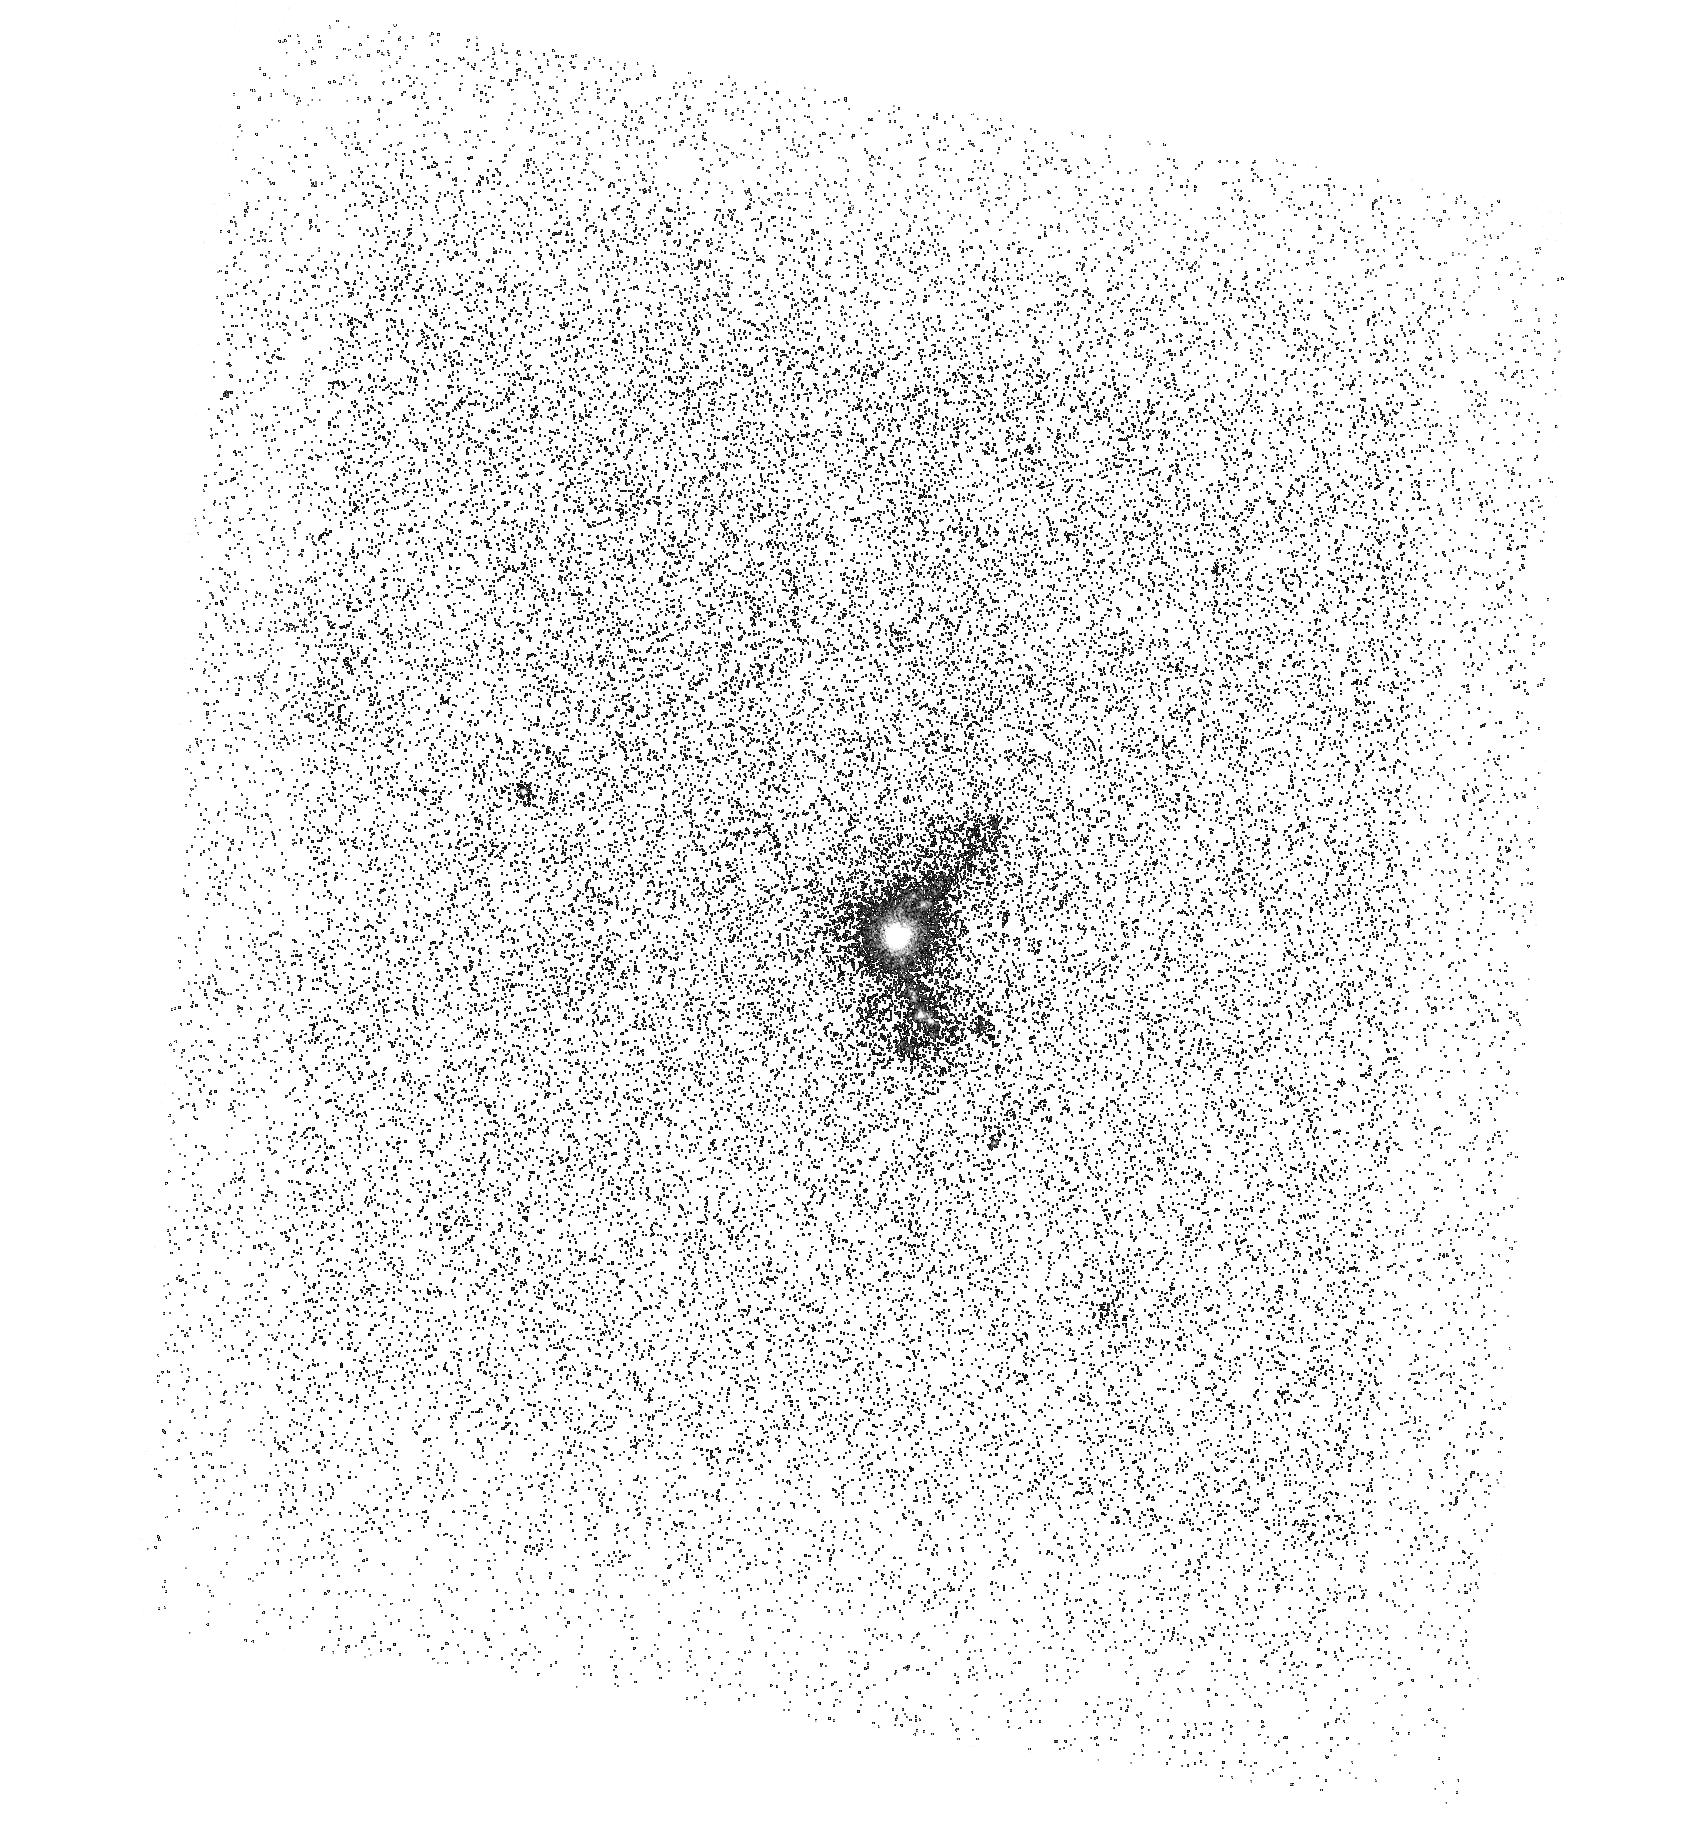
Target: SDSSJ115630.62+500822.1
Instrument: ACS/SBC
Filter: F165LP
Exposure: 1 h
Observation ID: hst_13656_21_acs_sbc_f165lp_jcme21

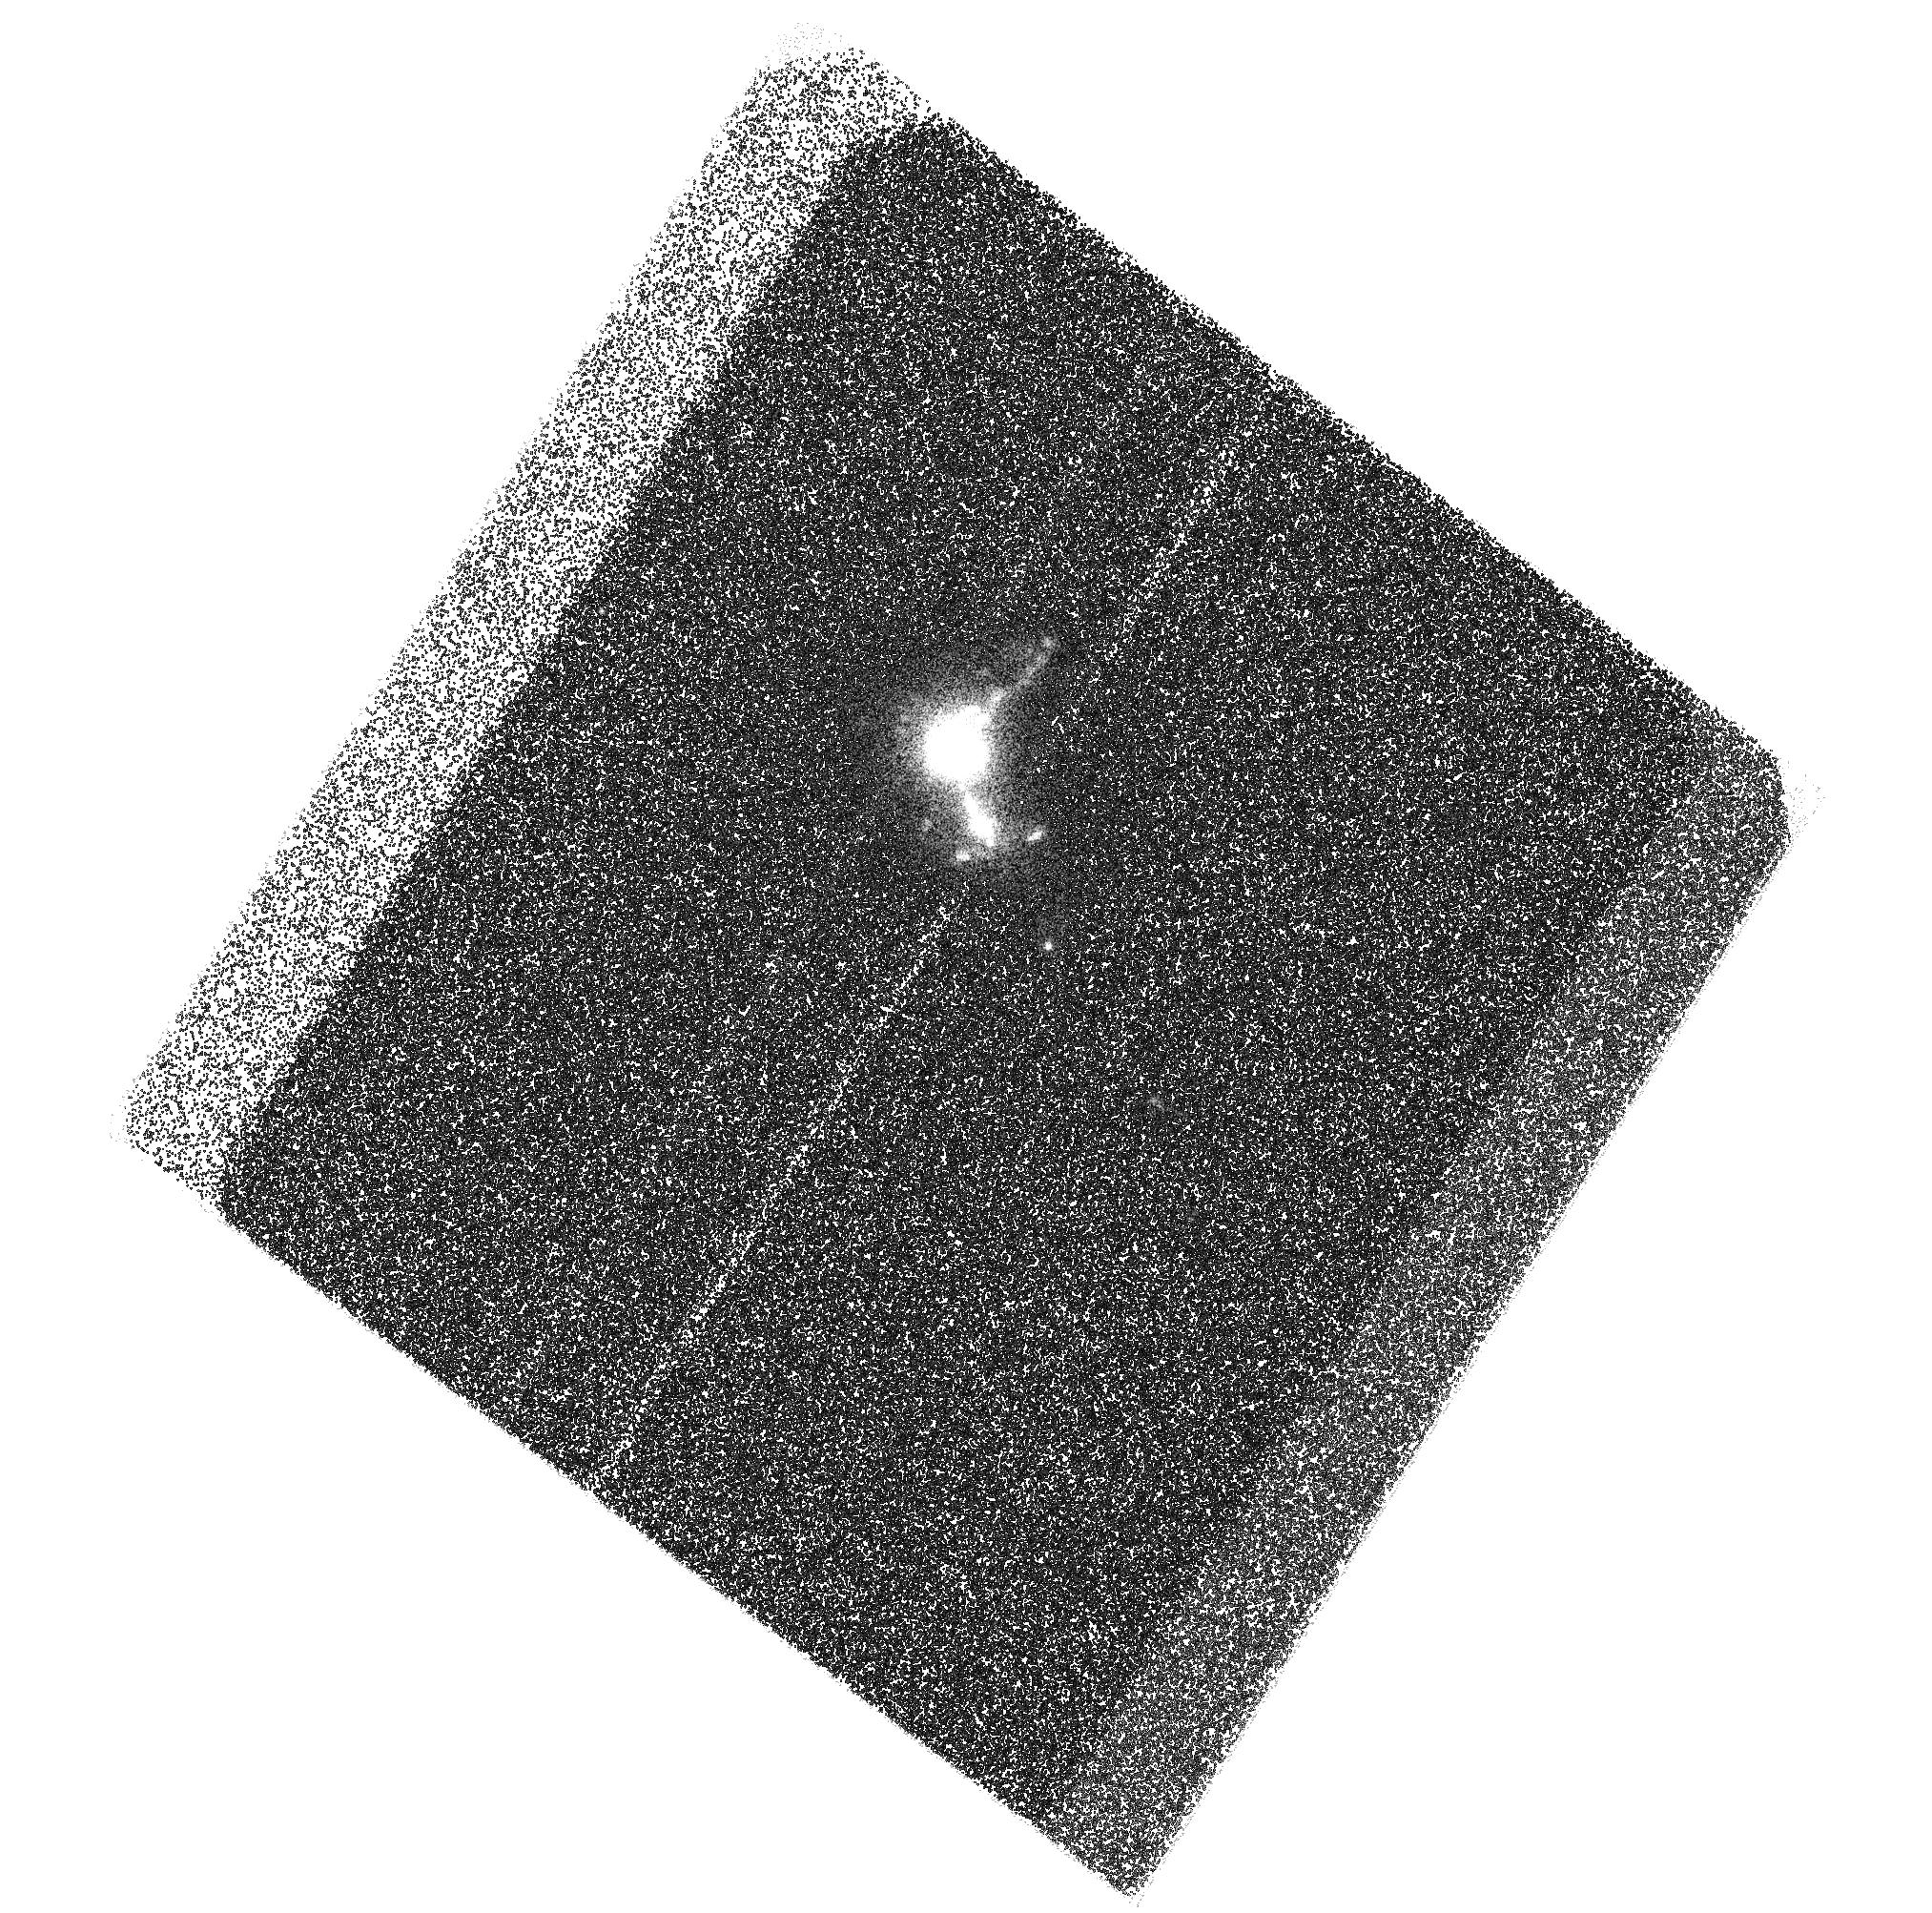
Target: SDSSJ115630.62+500822.1
Instrument: ACS/SBC
Filter: F125LP
Exposure: 48 min
Observation ID: hst_13656_02_acs_sbc_f125lp_jcme02

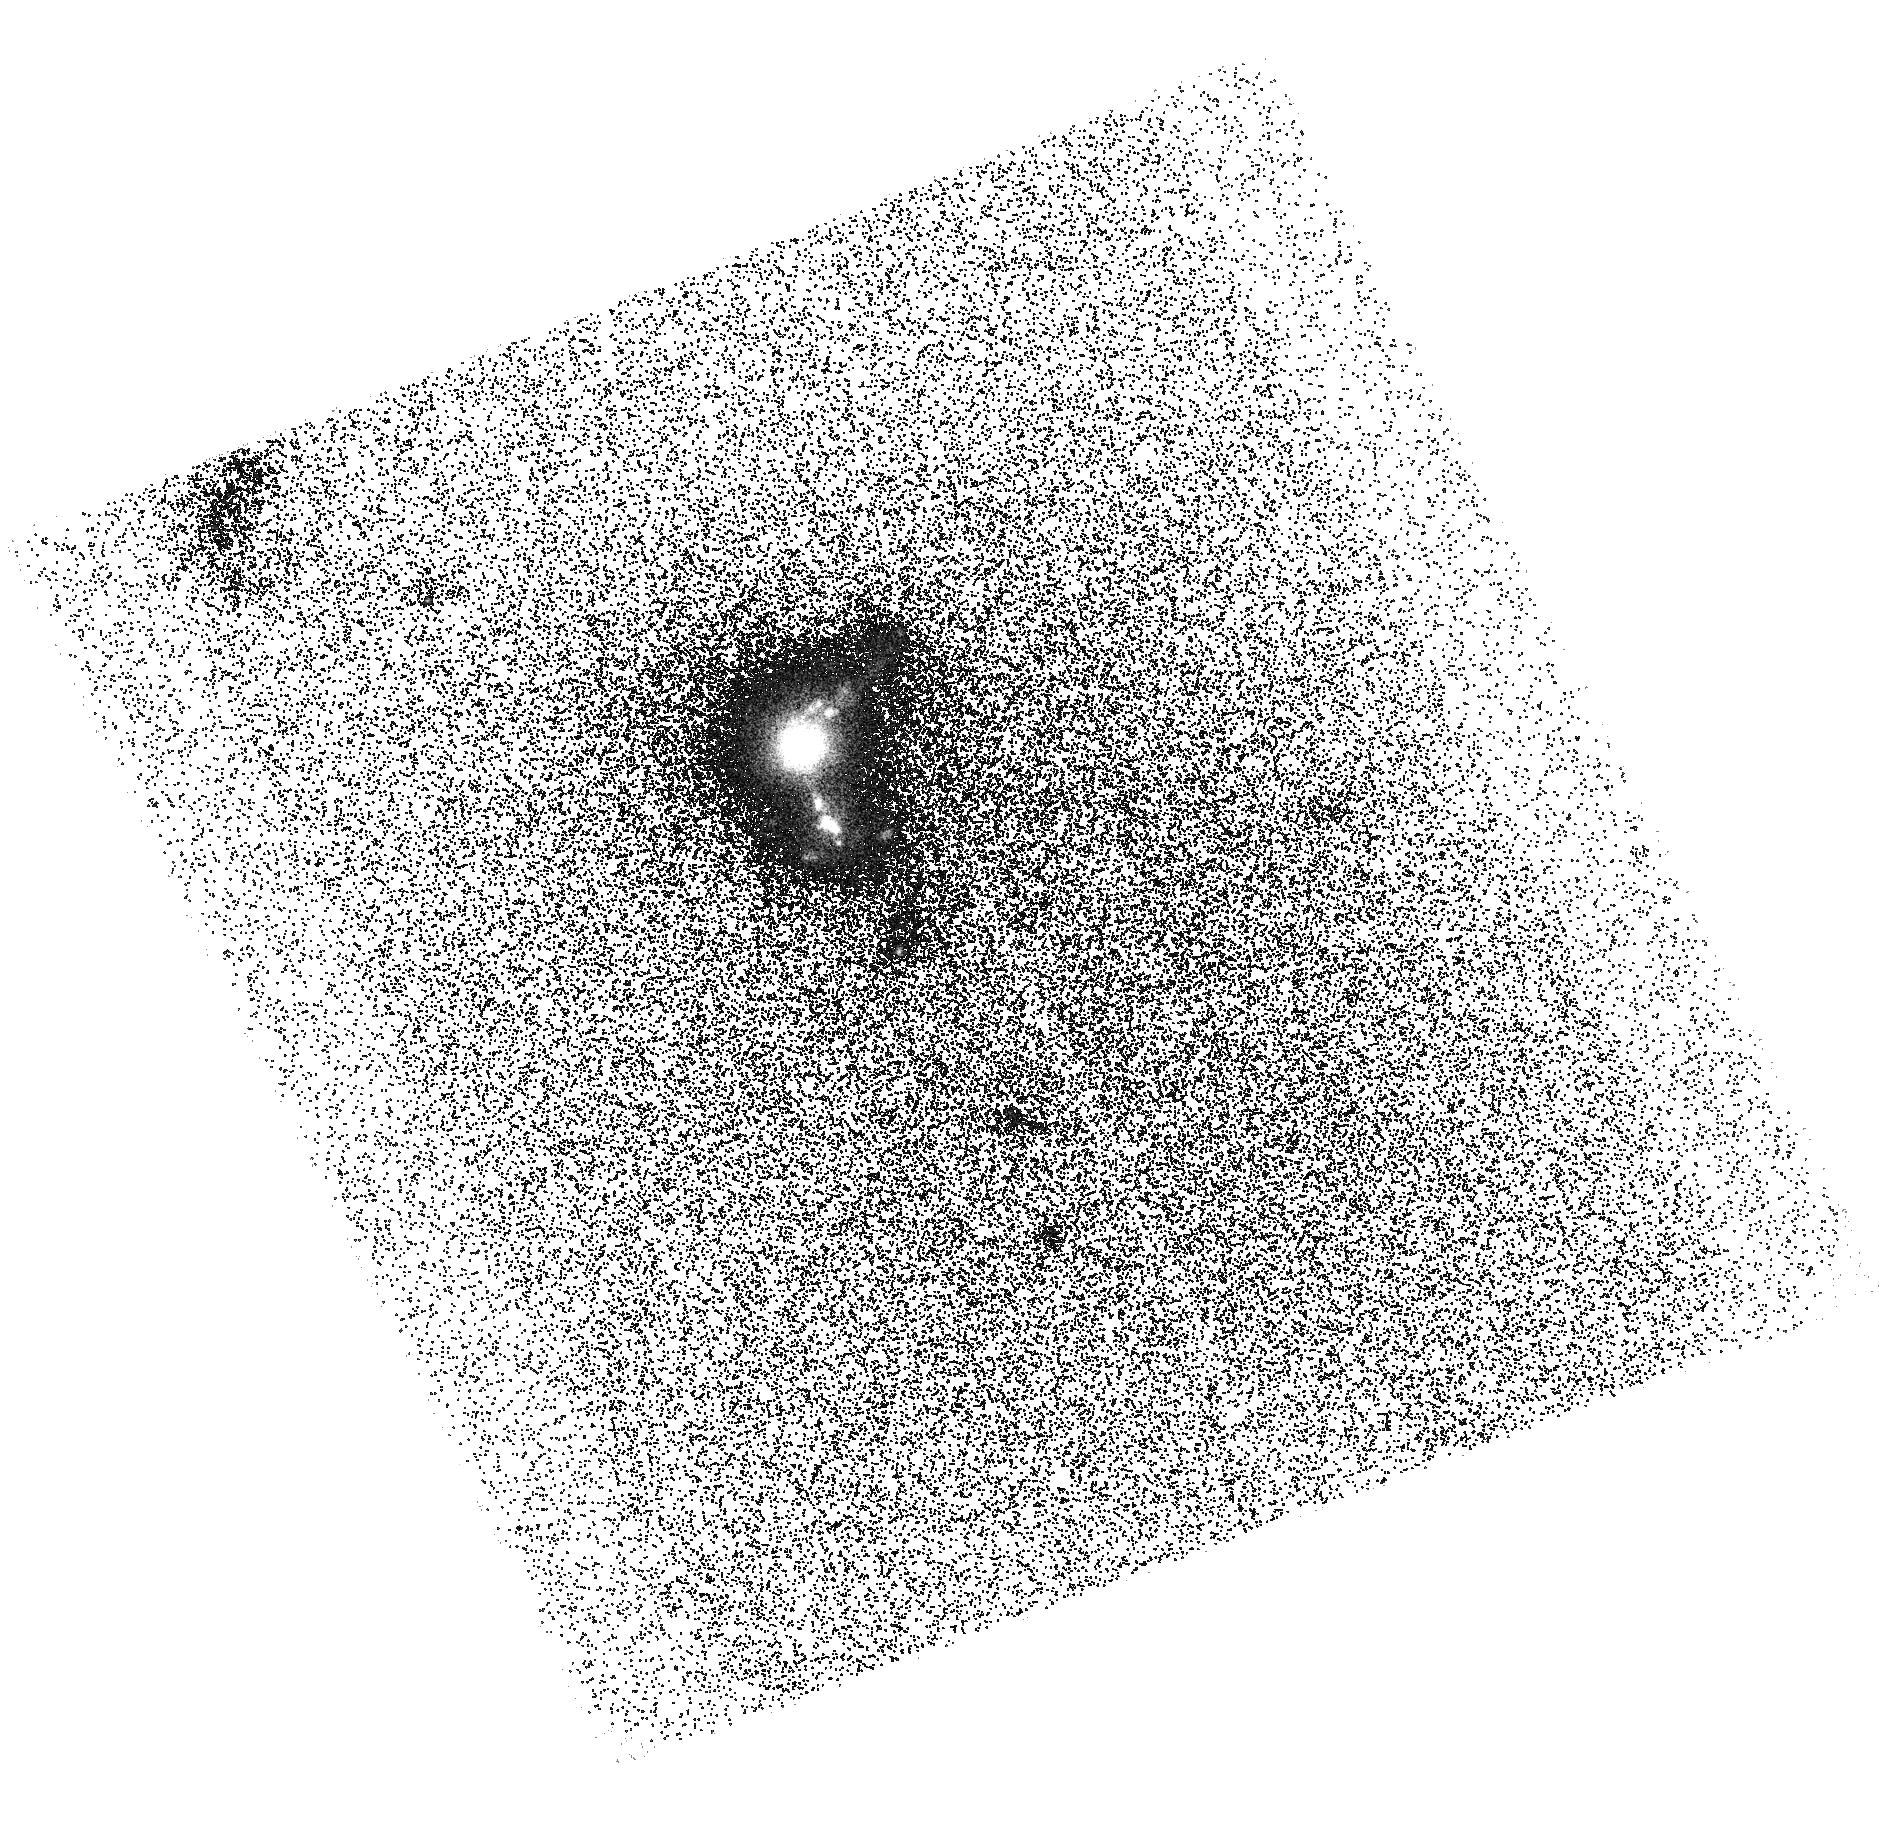
Target: SDSSJ115630.62+500822.1
Instrument: ACS/SBC
Filter: F140LP
Exposure: 48 min
Observation ID: hst_13656_07_acs_sbc_f140lp_jcme07

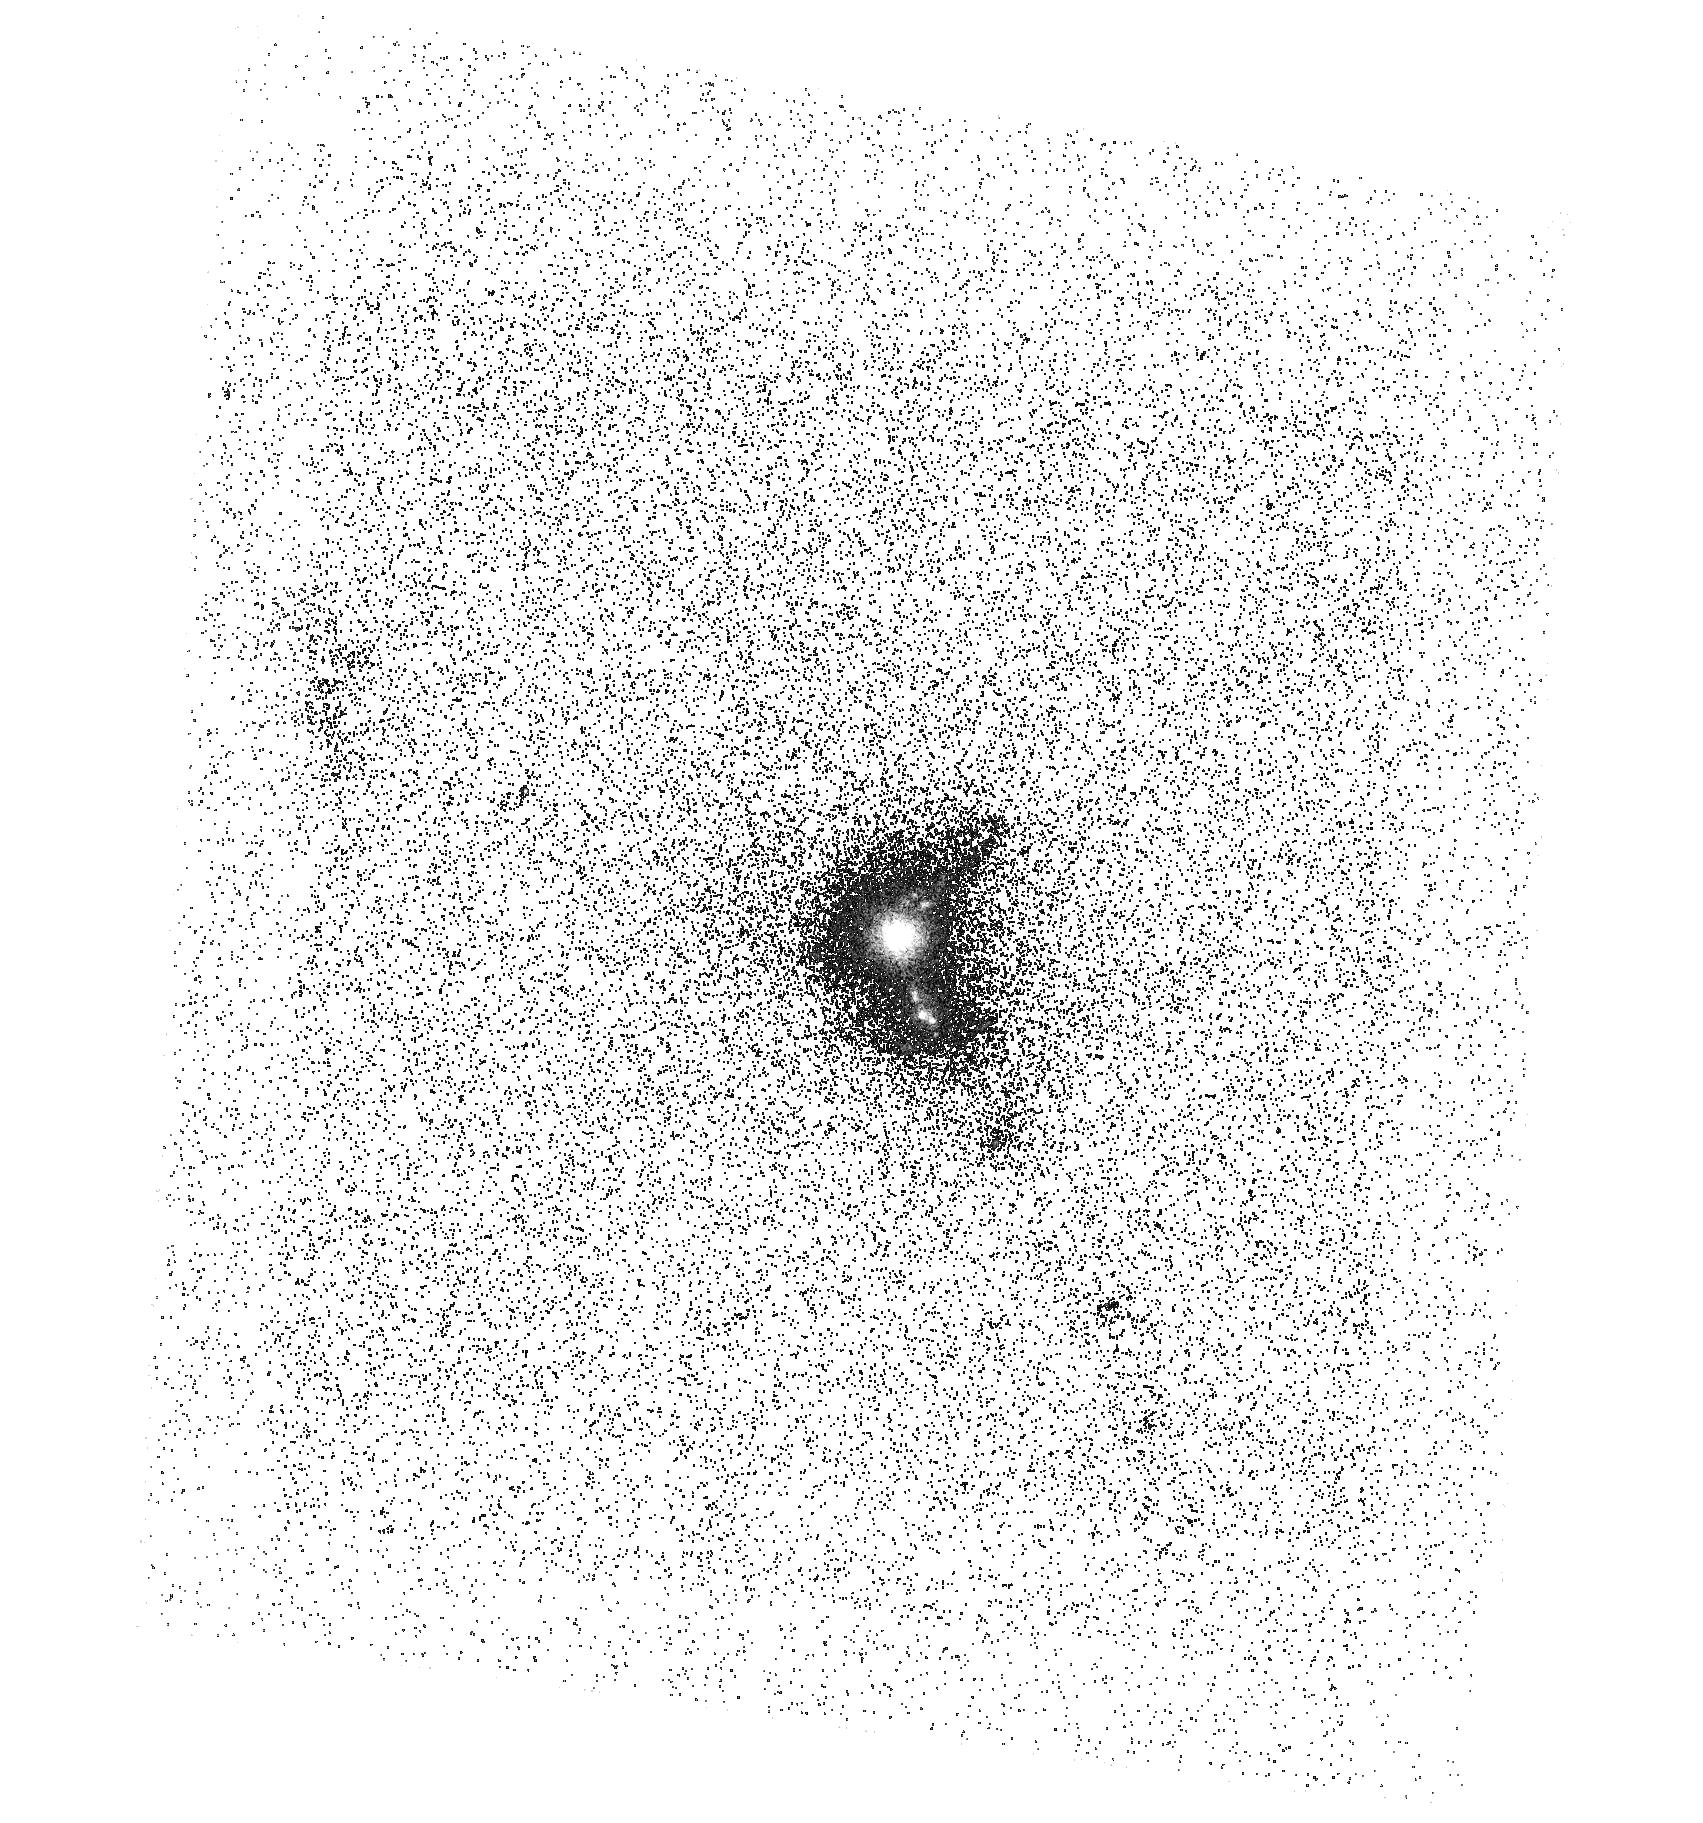
Target: SDSSJ115630.62+500822.1
Instrument: ACS/SBC
Filter: F150LP
Exposure: 31 min
Observation ID: hst_13656_21_acs_sbc_f150lp_jcme21

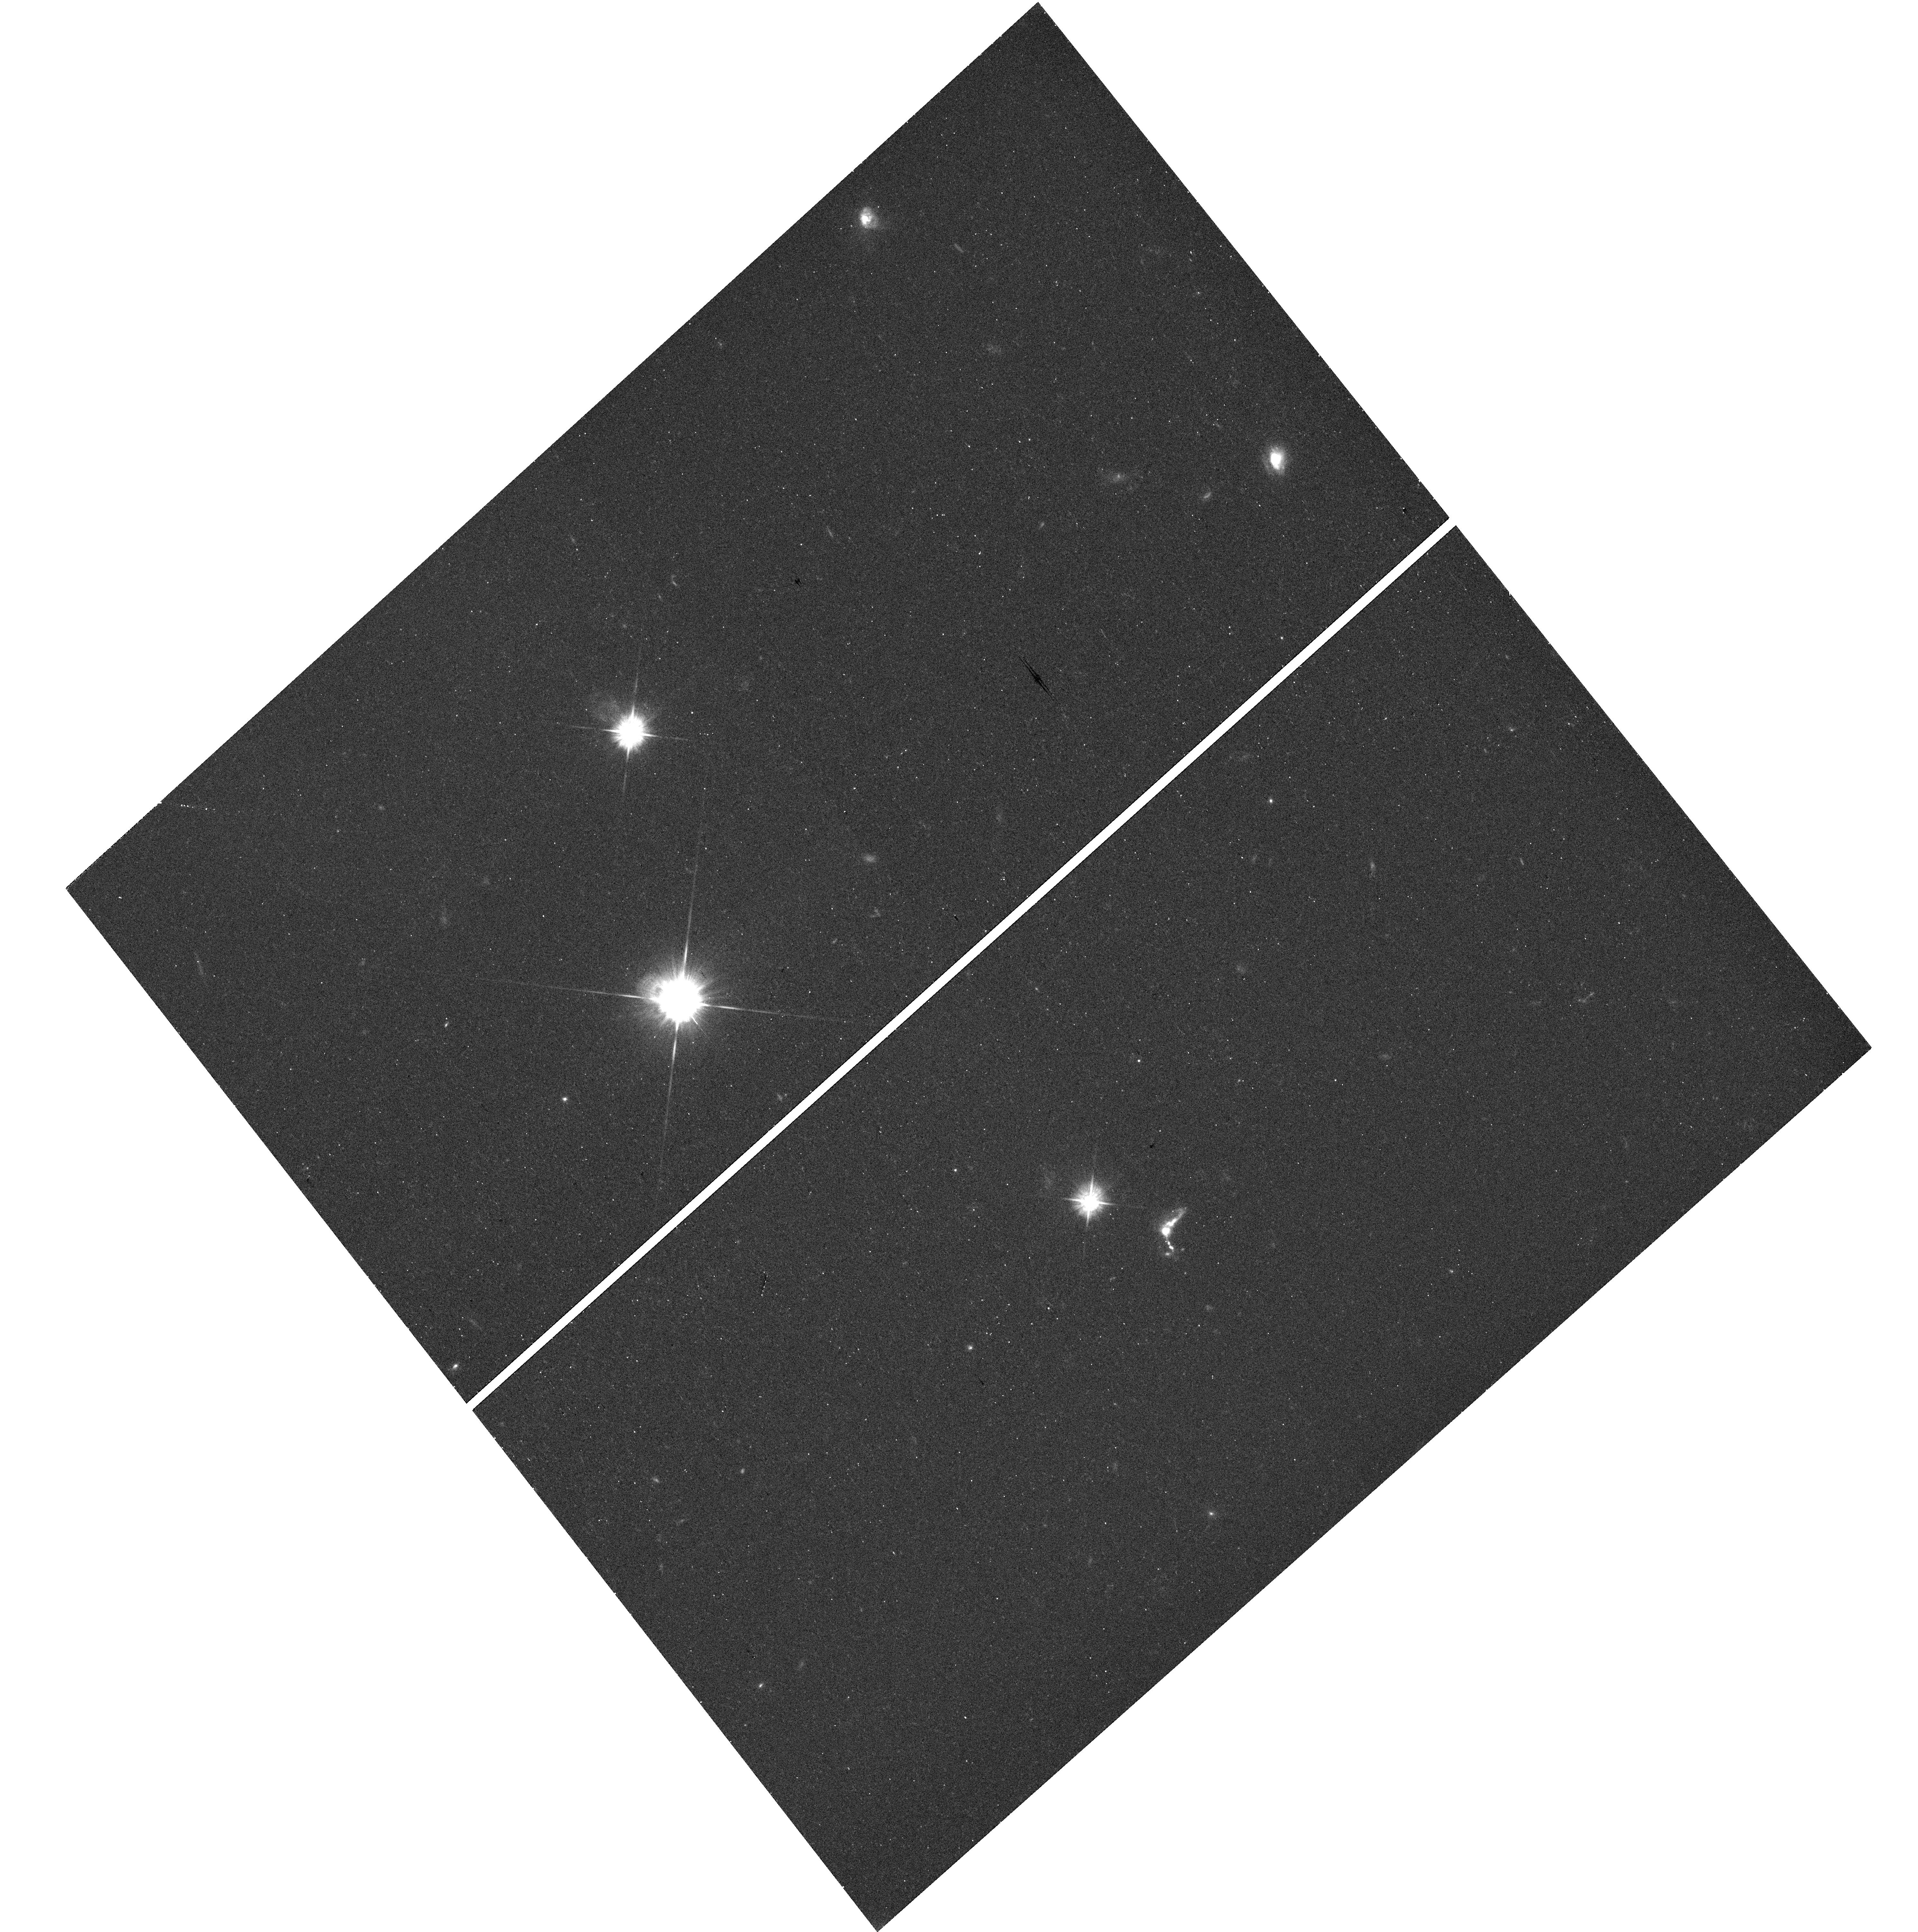
Target: SDSSJ115630.62+500822.1
Instrument: WFC3/UVIS
Filter: F475W
Exposure: 12 min
Observation ID: hst_13656_30_wfc3_uvis_f475w_icme30

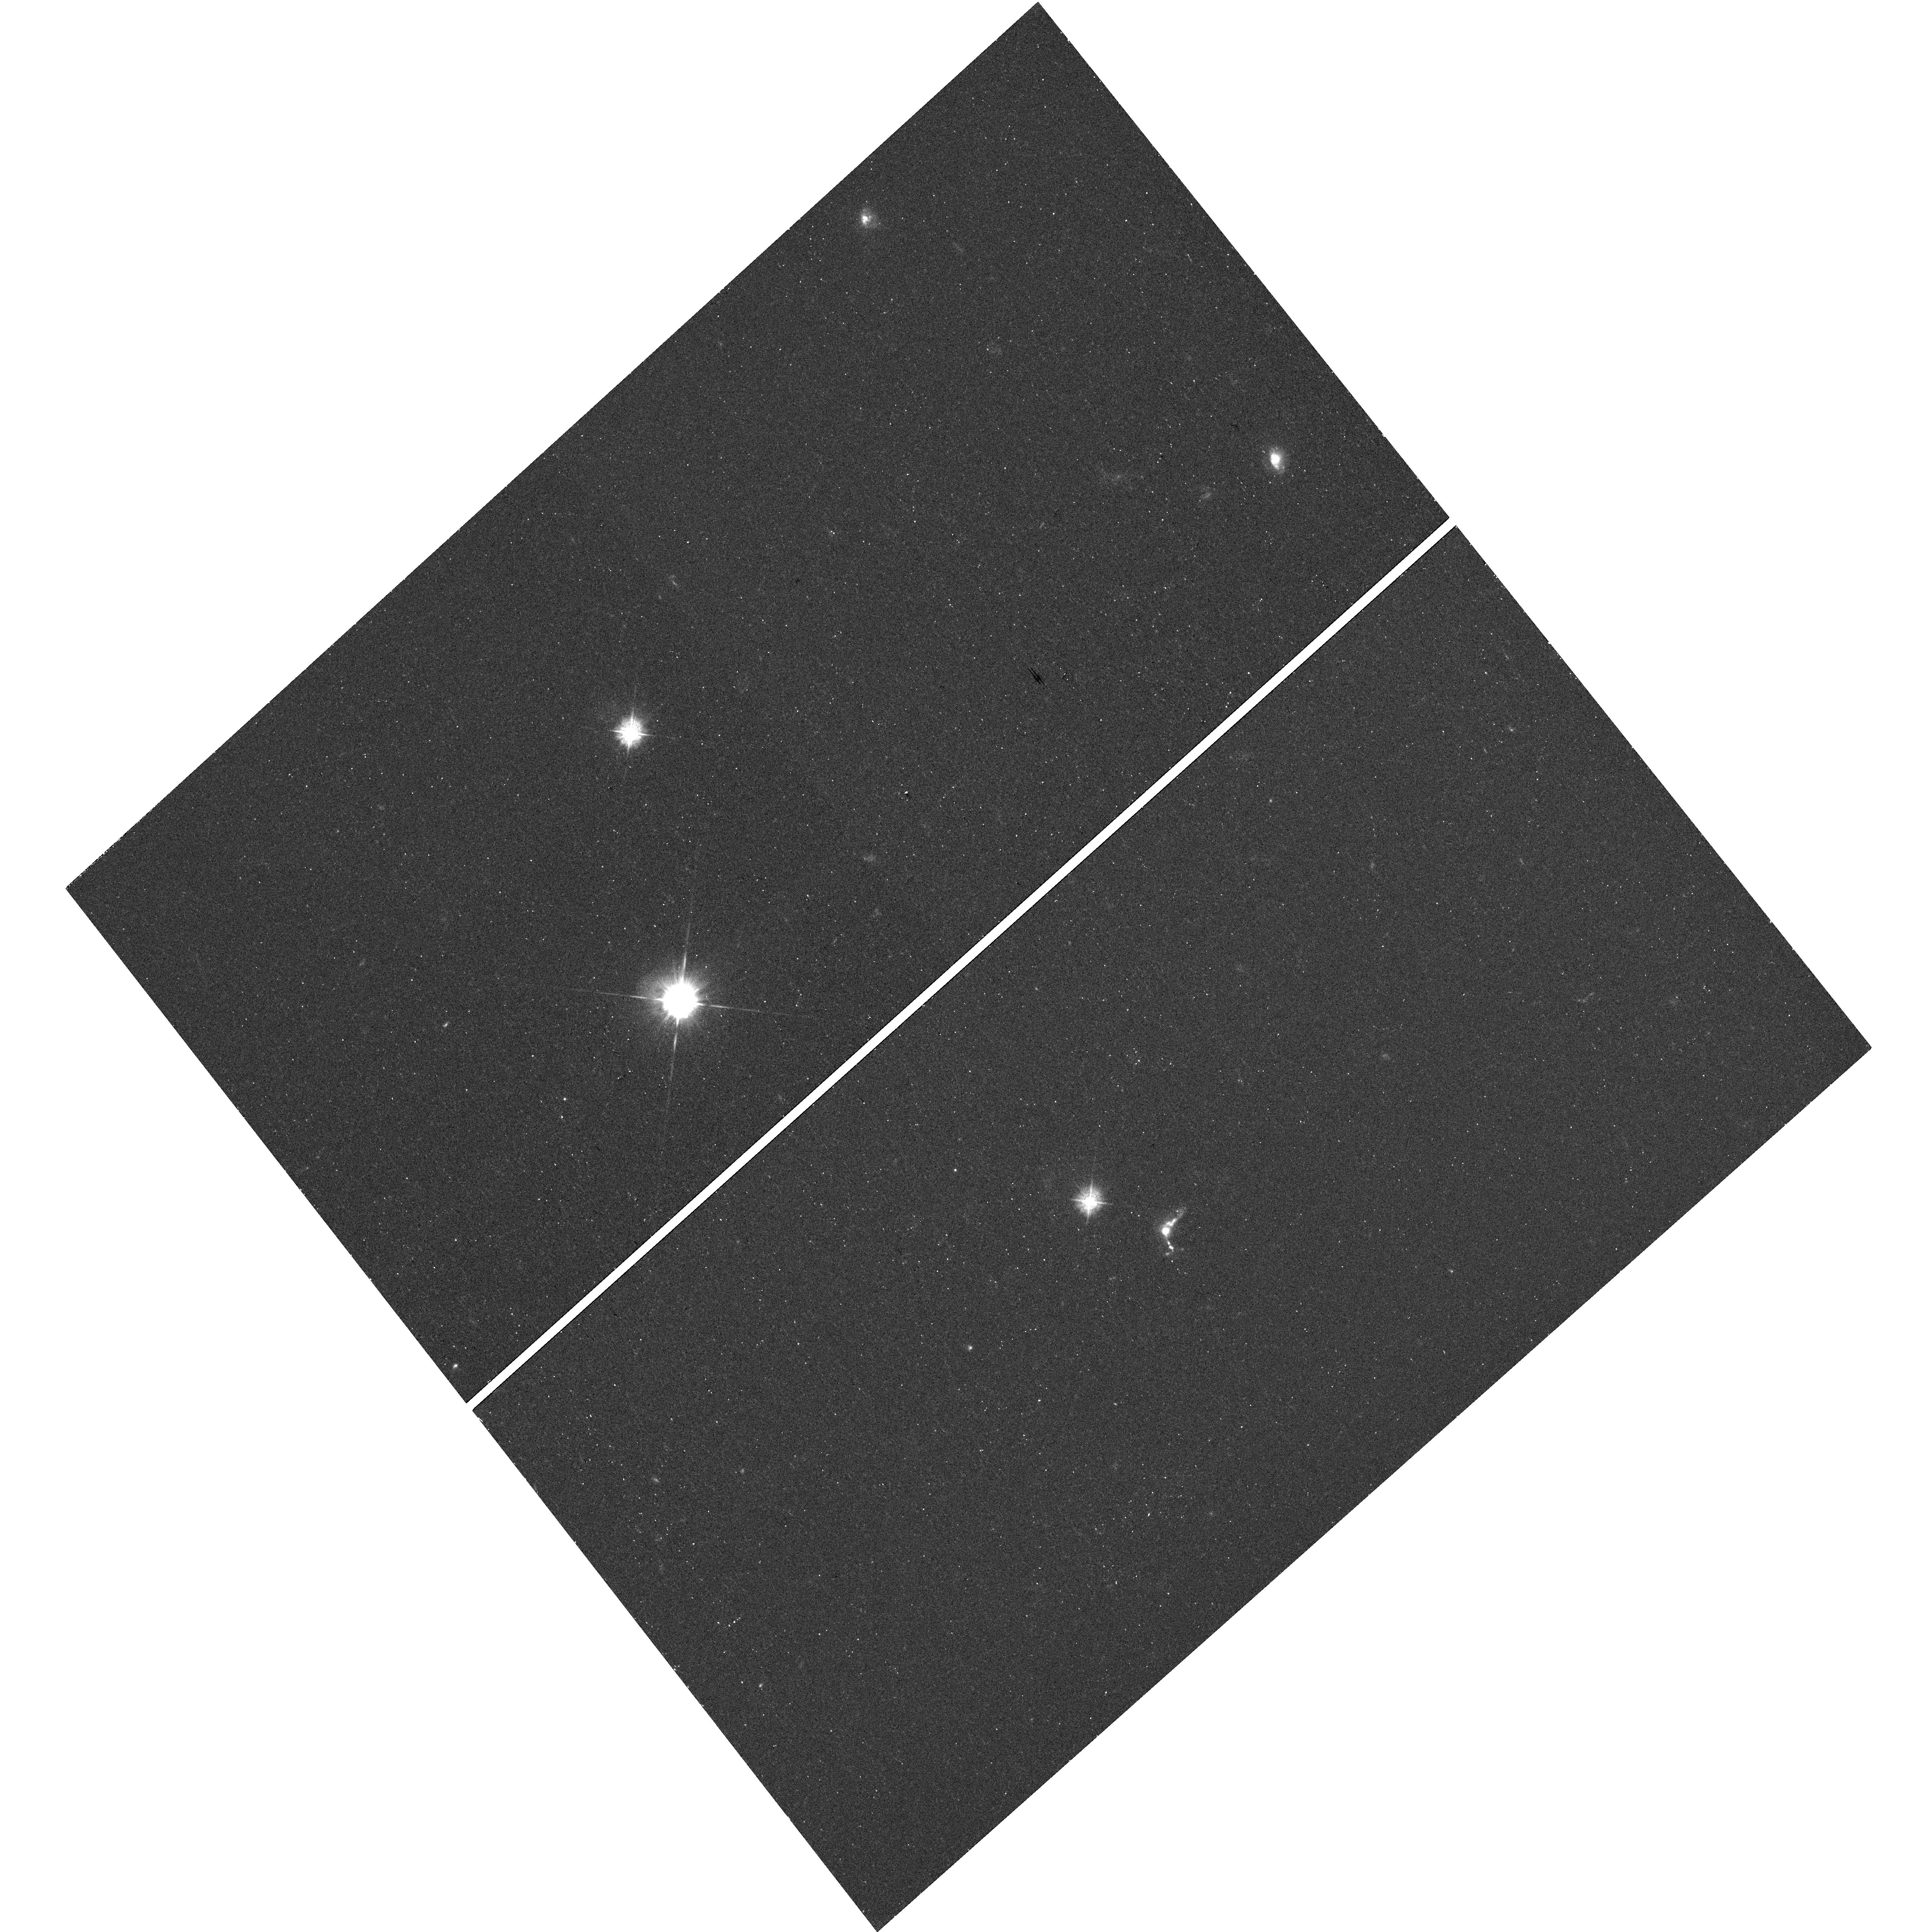
Target: SDSSJ115630.62+500822.1
Instrument: WFC3/UVIS
Filter: F390W
Exposure: 15 min
Observation ID: hst_13656_30_wfc3_uvis_f390w_icme30

Unveiling the Dark Baryons: The First Imaging of Circumgalactic OVI in Emission (PI: Hayes, Matthew James)

Hot gas outflows through the extended circumgalactic medium of galaxies are likely responsible for regulating star formation, shaping the galaxy luminosity function and mass-metallicity relation, and enriching the IGM. Over a wide temperature range of 10^5 K to 10^6 K, the cooling of this hot CGM flow is dominated by OVI (lambda=1032, 1038 AA) emission. Thus OVI plays a vital role in driving, cooling, and generally probing galaxy outflows. The difficulty is that OVI gas is typically only observed in absorption against bright QSOs: consequently spatial information for a single galaxy has never been available, rendering it impossible to estimate the mass of (missing) baryons in this phase and its impact on braking galaxy superwinds/enriching the IGM. We have devised a method of using ACS/SBC filters to observe and map emission lines in the far UV, which has been tried and tested many times with Lyman alpha. We will now turn the method to image OVI emission from a more redshifted (z=0.23) extreme starbursting galaxy. The observations will map OVI in emission for the first time. From this we will calculate the allowed ranges of gas density, temperature, and metallicity that can give rise to the observed emission and provide the first estimate the OVI mass from resolved information. New constraints on galactic wind models and input for cosmological simulations may be expected. This work is exploratory, but the possible scientific return is extremely high. Results will be used to guide subsequent HST observations and the next generations of UV-capable satellites, and thus it is truly in the spirit of the UV initiative.